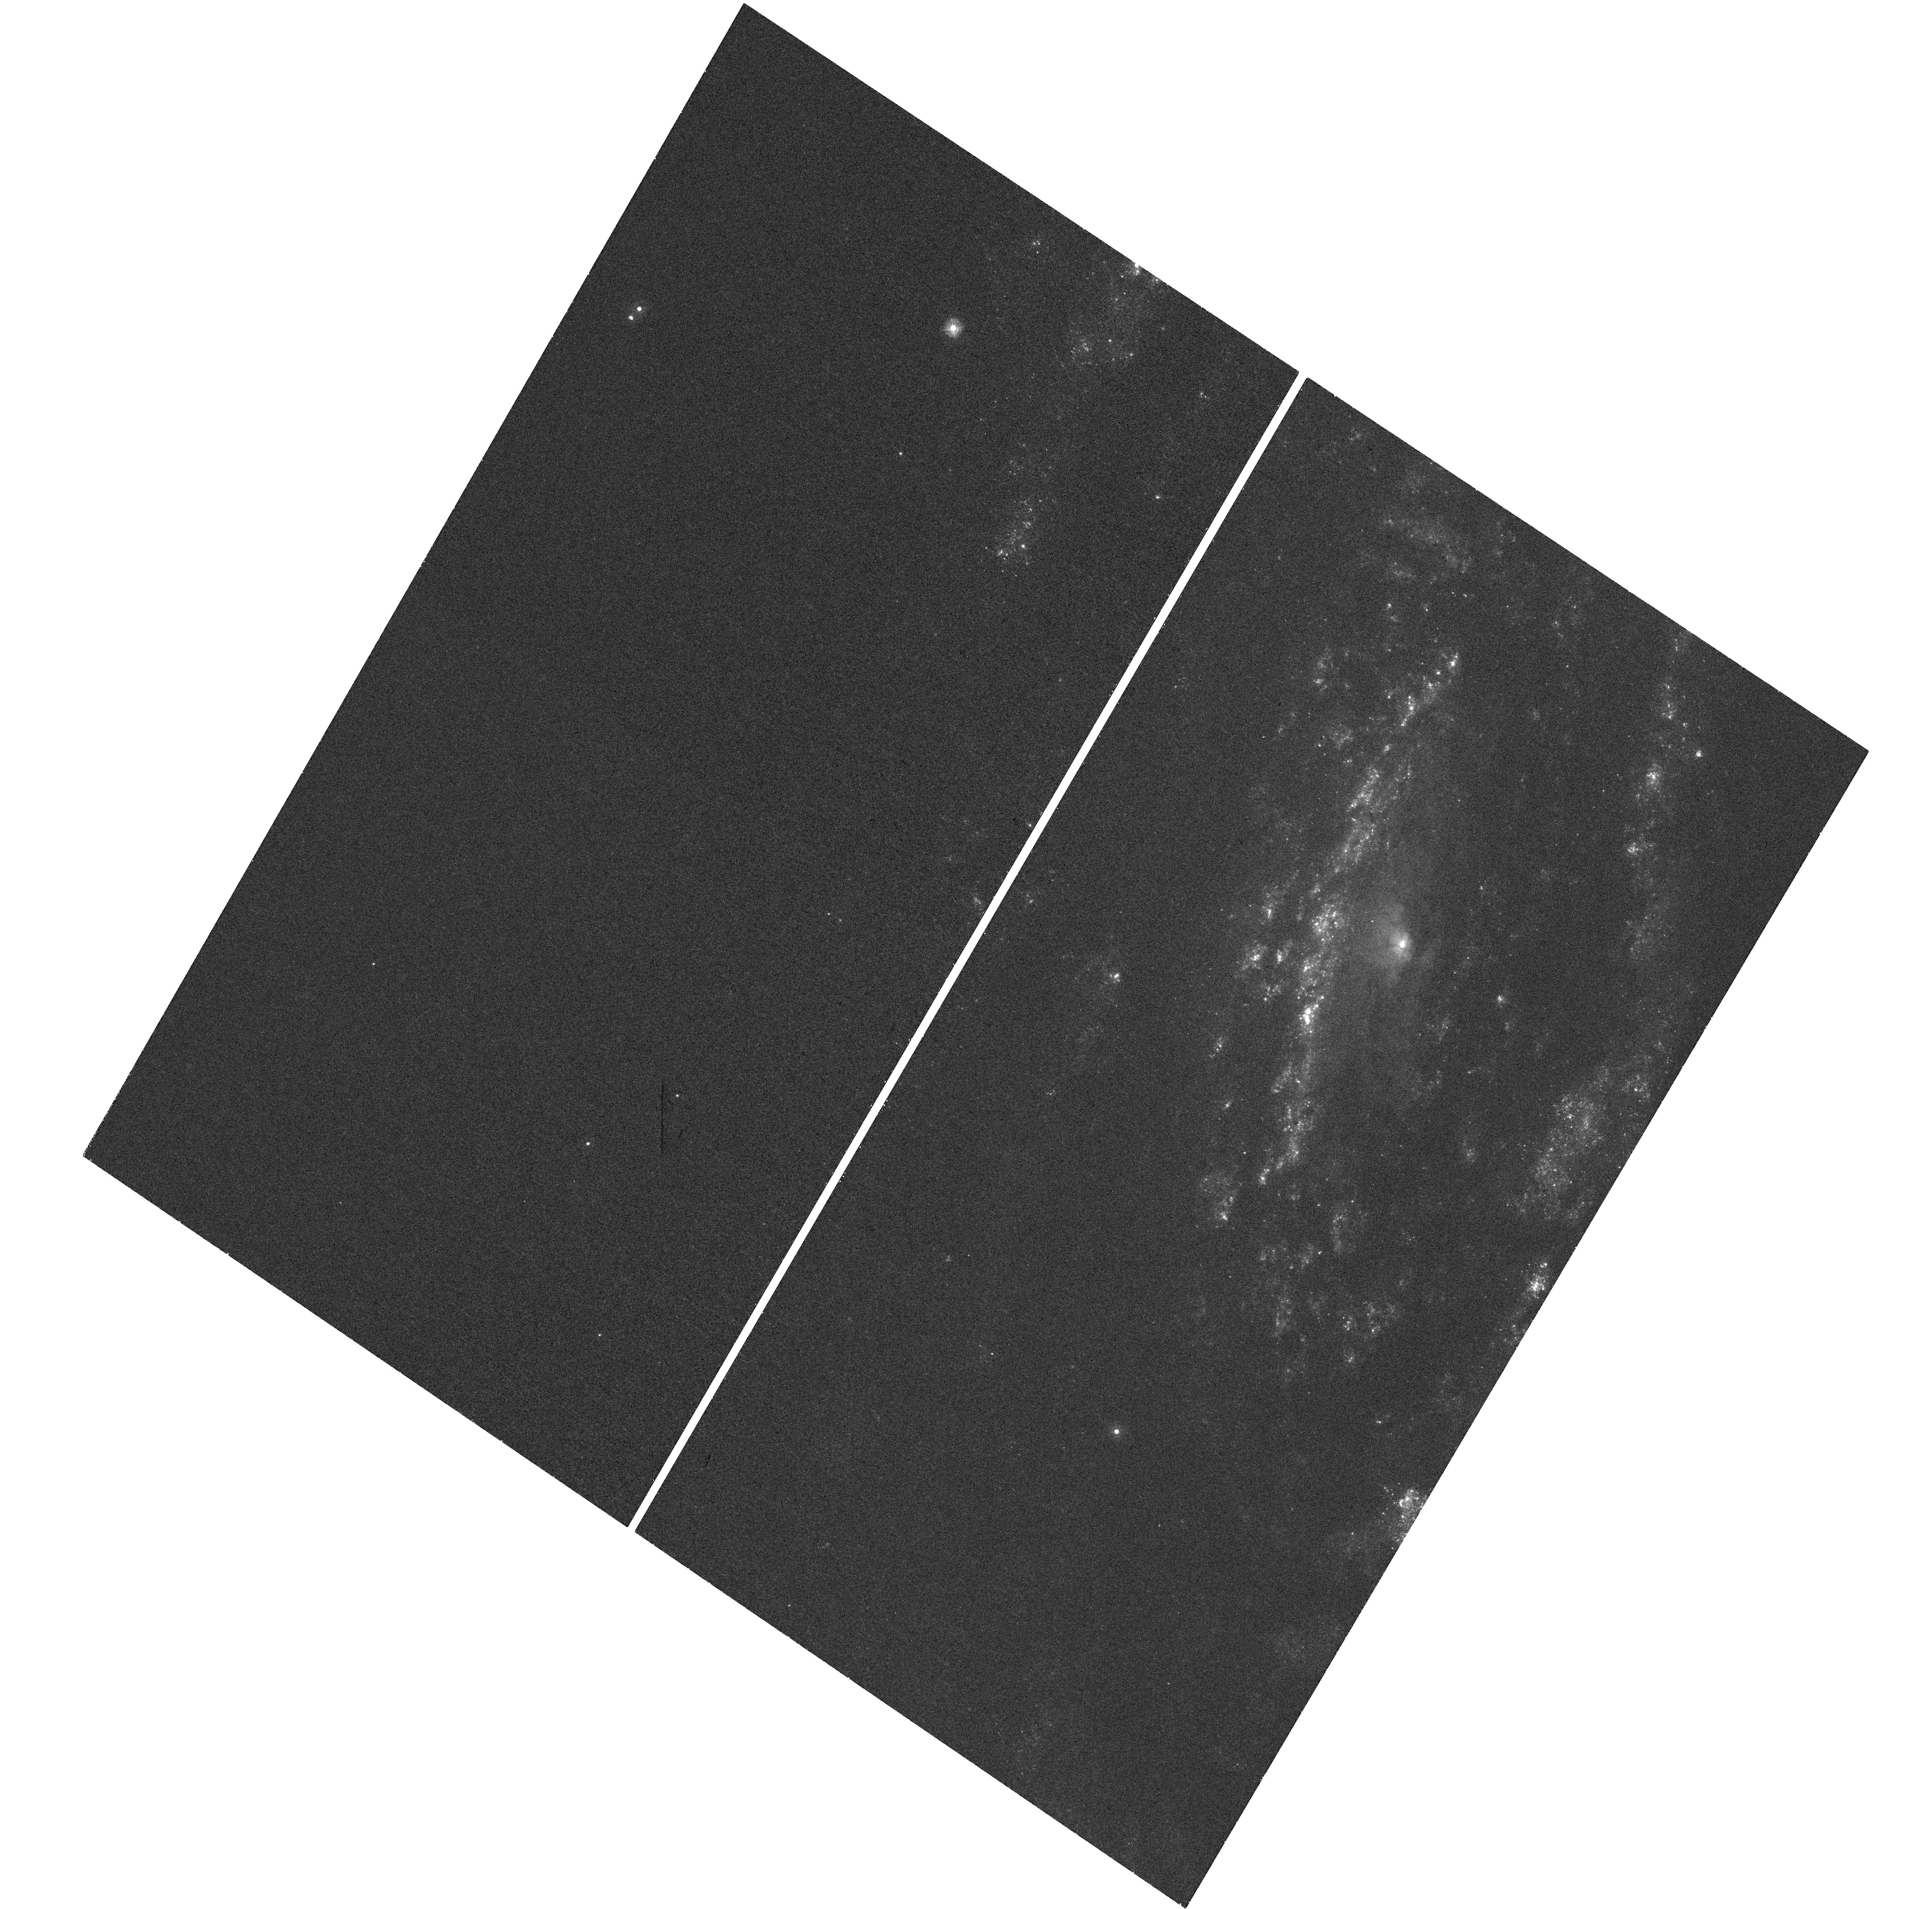
Target: SN2014C. Instrument: WFC3/UVIS. Filter: F275W. Exposure: 32 min. Observation ID: hst_14202_01_wfc3_uvis_f275w_icvc01

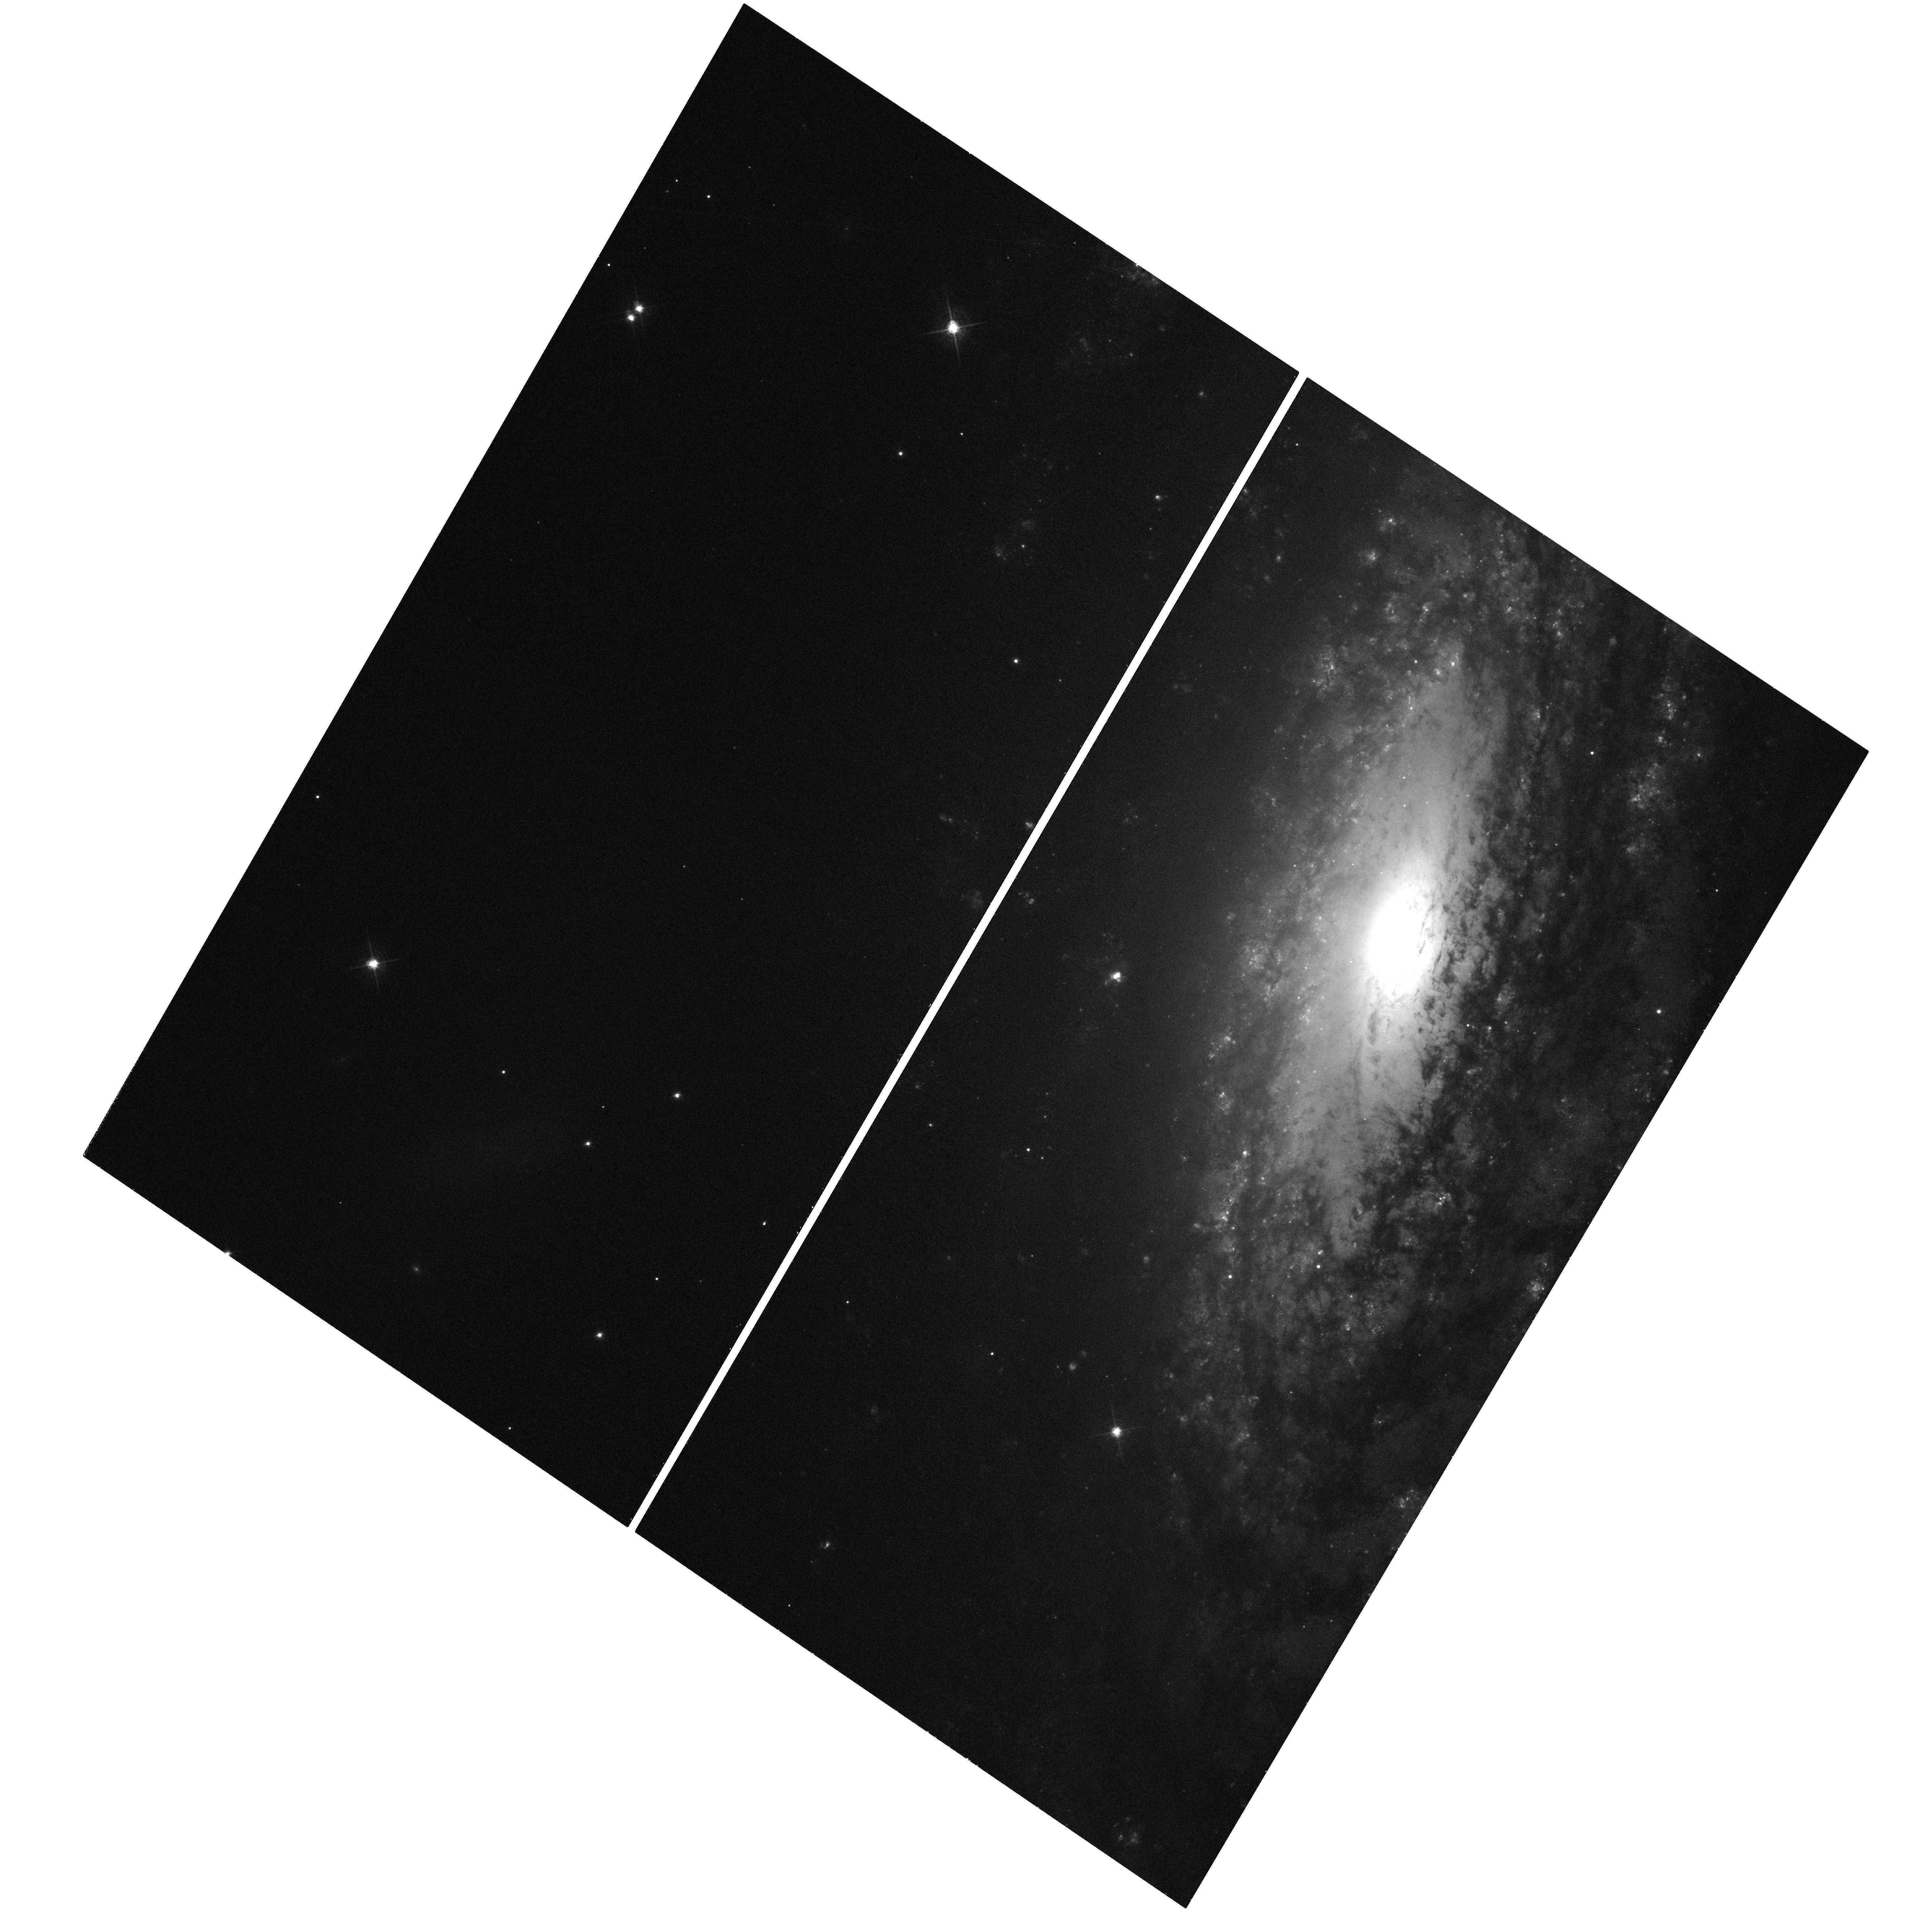
Target: SN2014C. Instrument: WFC3/UVIS. Filter: F657N. Exposure: 40 min. Observation ID: hst_14202_01_wfc3_uvis_f657n_icvc01

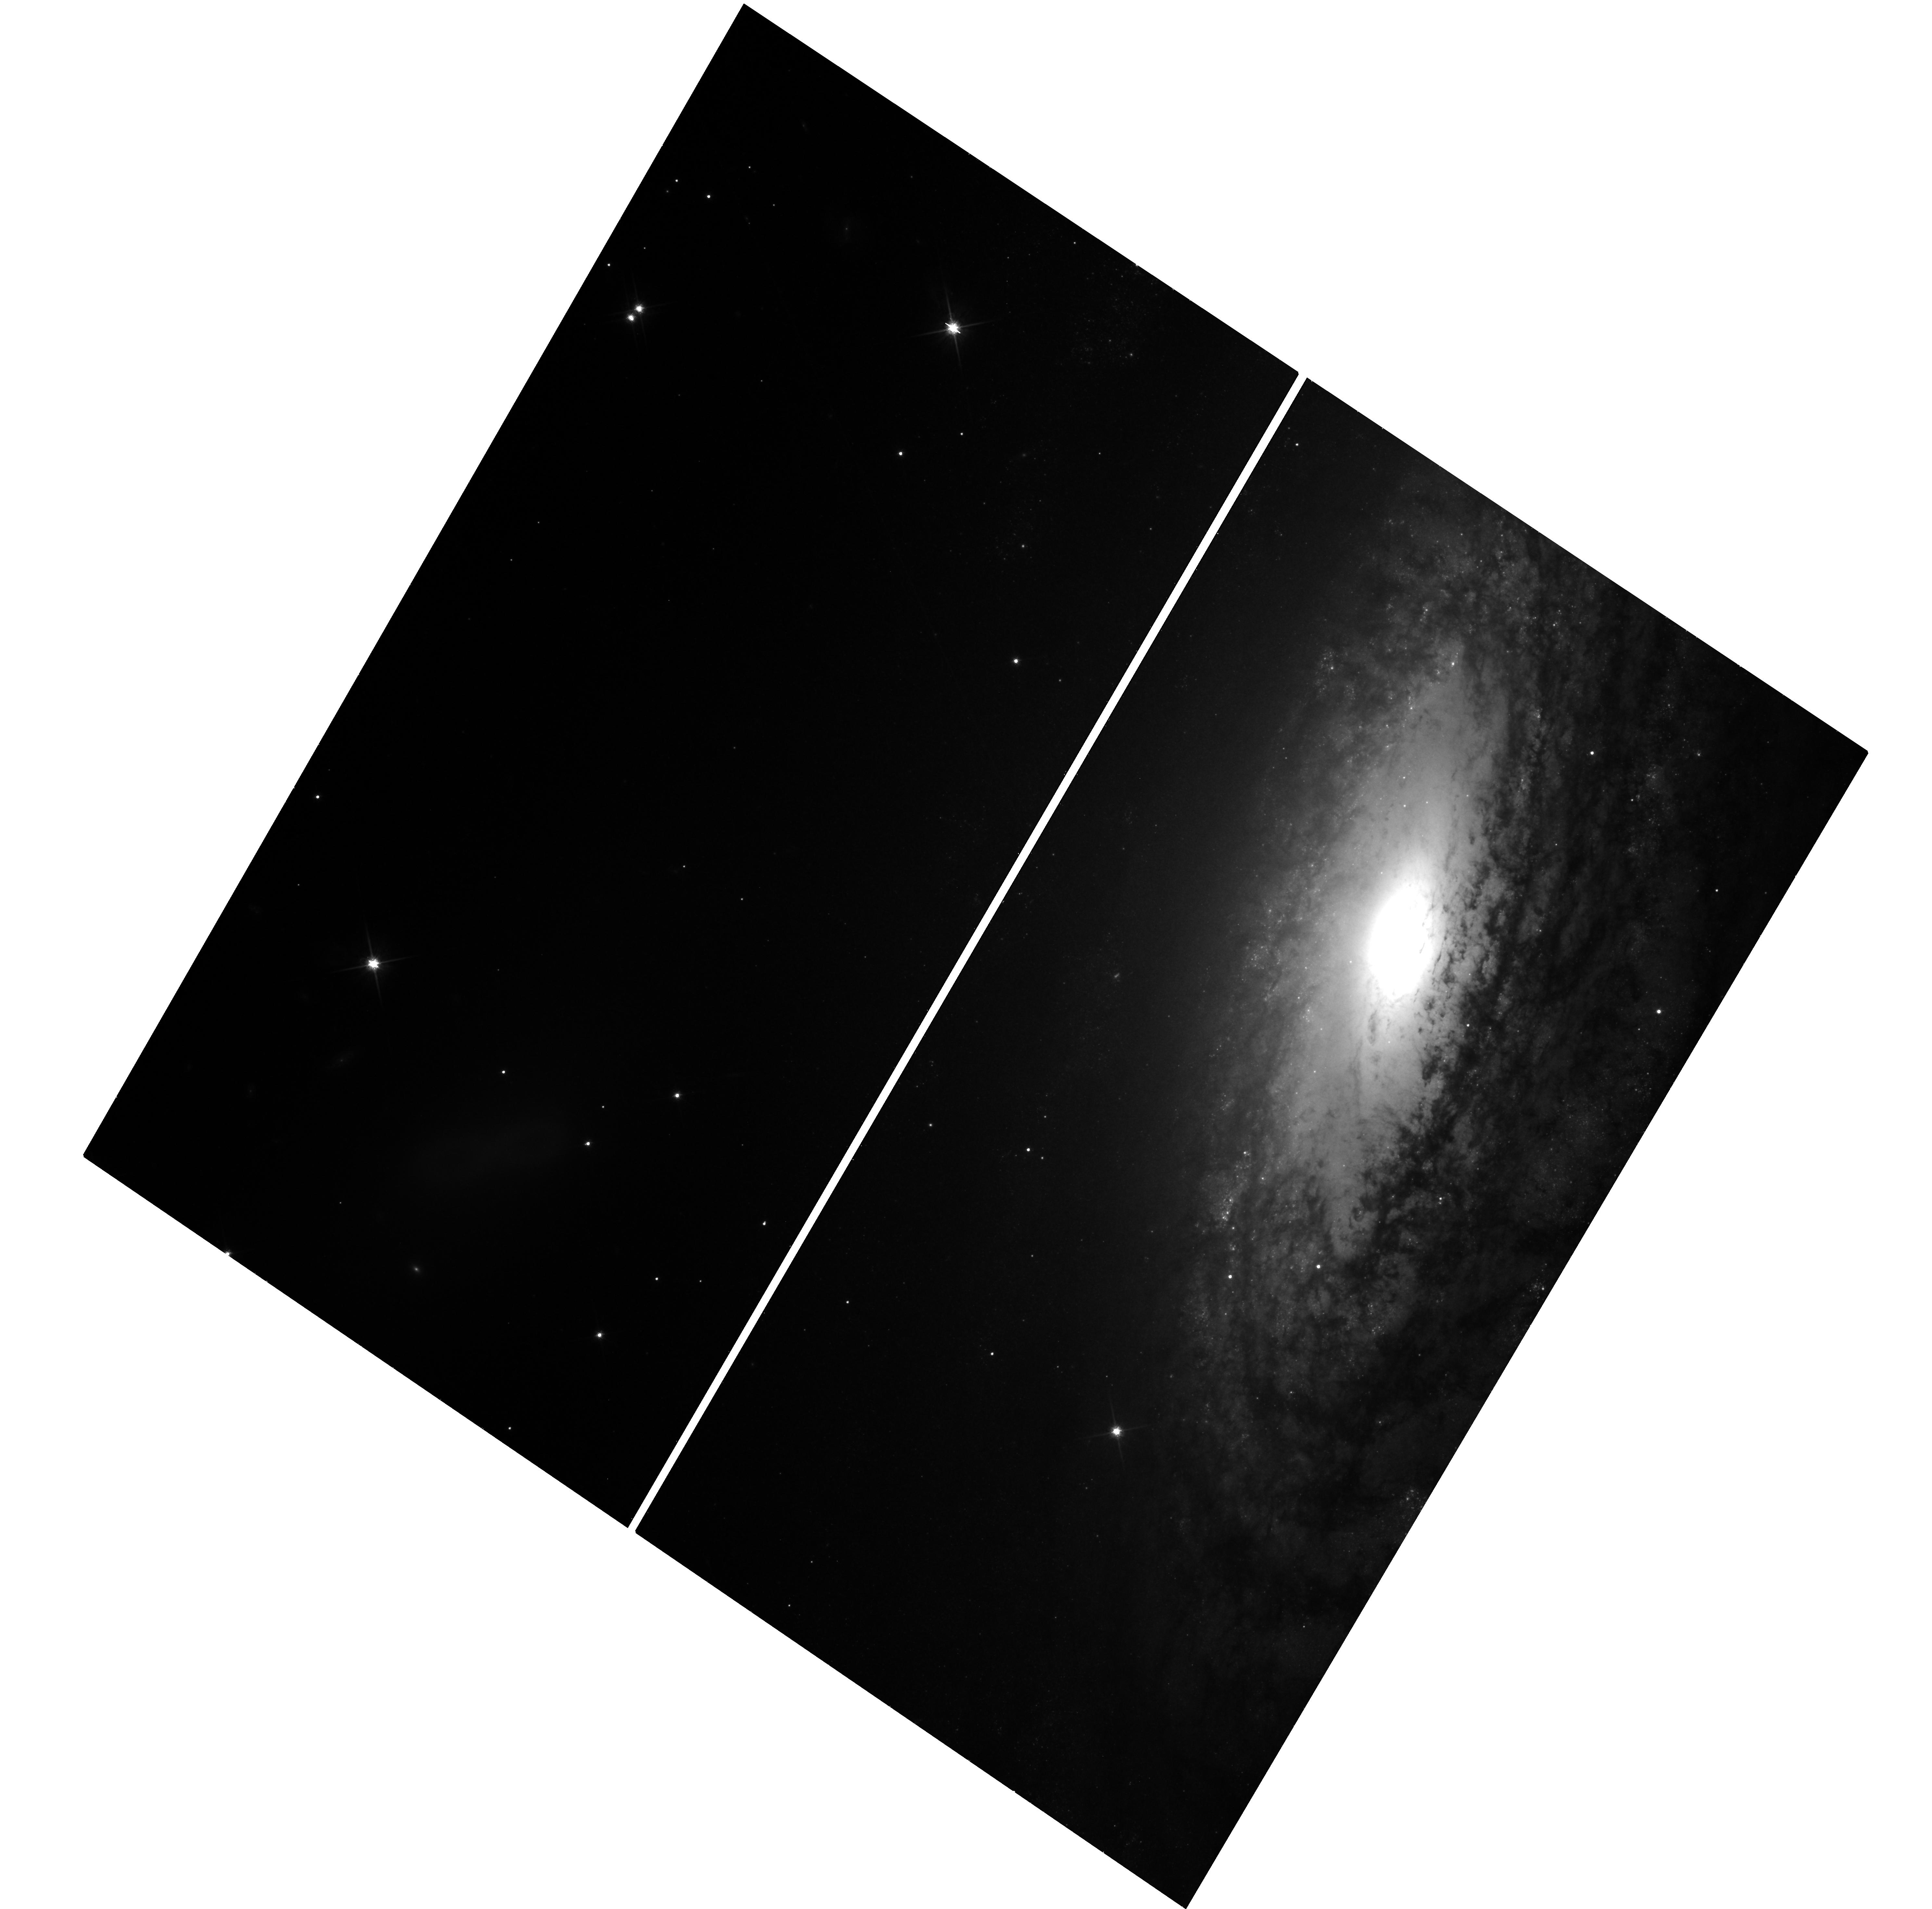
Target: SN2014C. Instrument: WFC3/UVIS. Filter: F814W. Exposure: 22 min. Observation ID: hst_14202_01_wfc3_uvis_f814w_icvc01

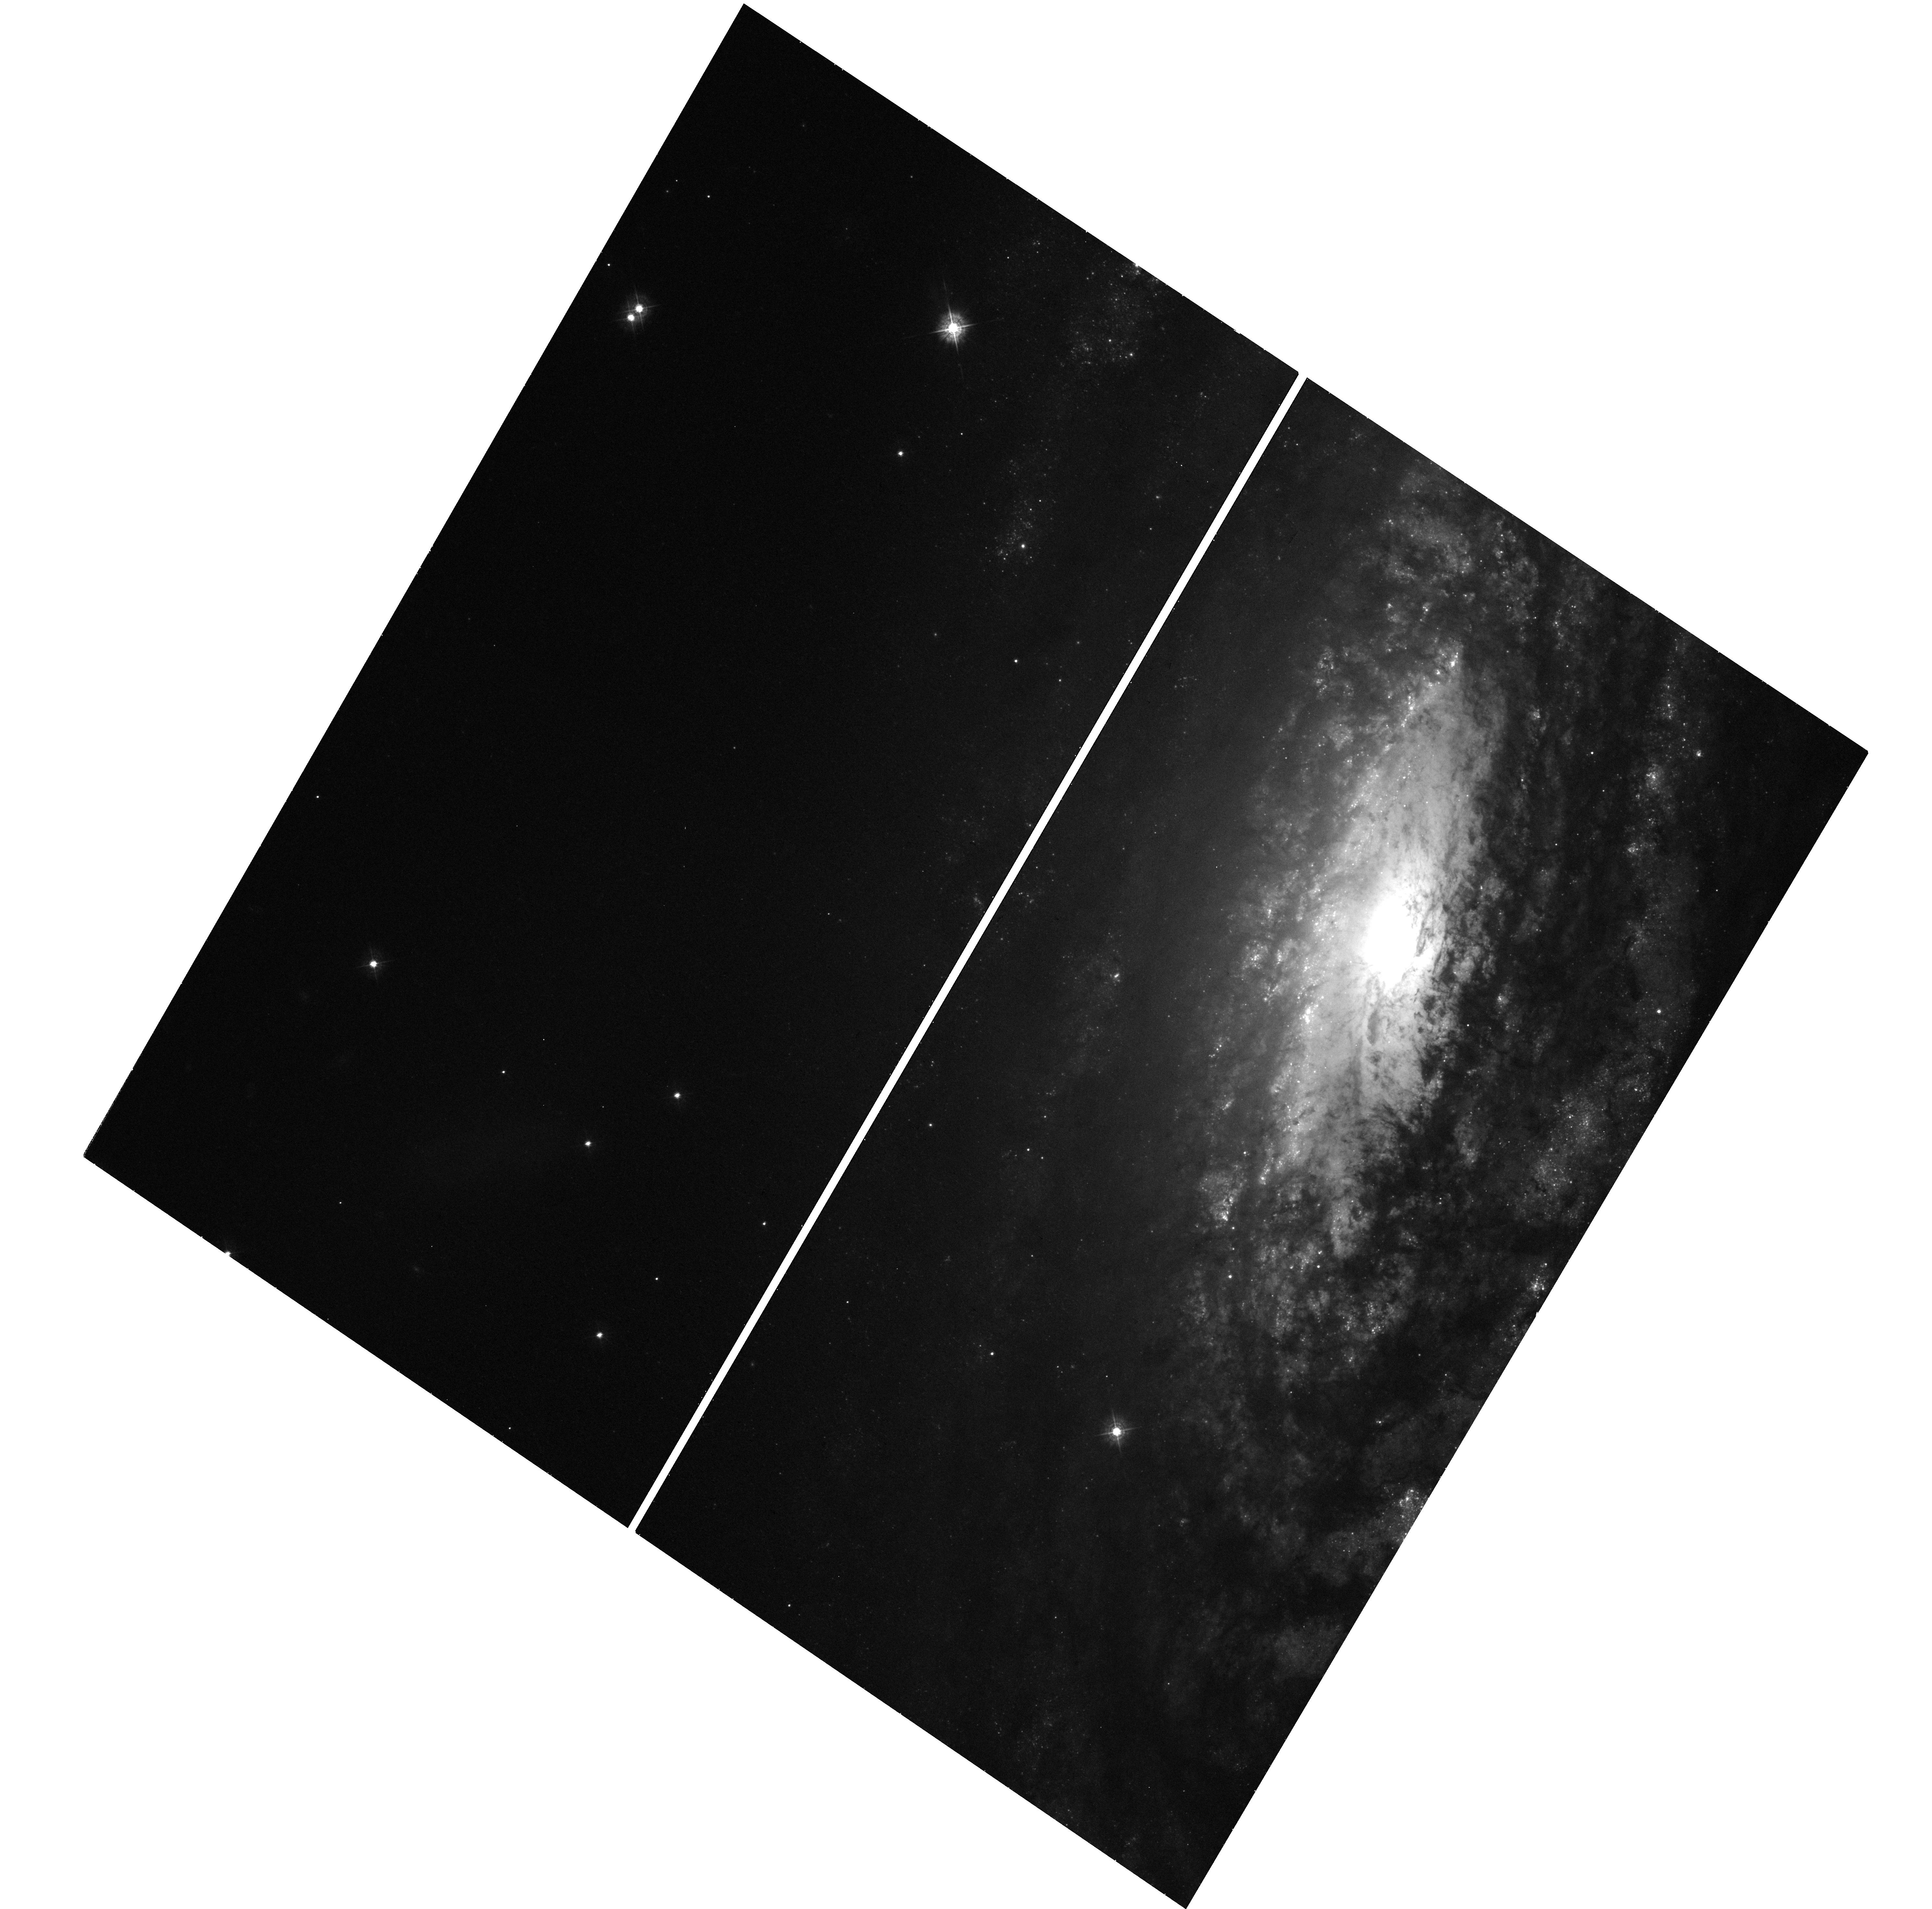
Target: SN2014C. Instrument: WFC3/UVIS. Filter: F438W. Exposure: 23 min. Observation ID: hst_14202_01_wfc3_uvis_f438w_icvc01

The Unprecedented Supernova Metamorphosis of SN 2014C (PI: Milisavljevic, Dan)

Recent observations of major eruptions preluding supernova explosions within one year of core collapse have challenged long held notions of stellar evolution. These events are not easily explained by our current understanding of the physical mechanisms that drive mass loss in evolved massive stars, and the disconnect between theory and observation presents a real problem for many fields of research that depend on the predictions of stellar evolution models. Our group has been leading an extensive X-ray-through-radio monitoring campaign of a unique supernova metamorphosis -- SN 2014C -- that extends the poorly understood timescale between intensified mass loss and core collapse. A crucial component of our multi-wavelength investigation is UV spectroscopy and high-resolution UV/optical imaging, which only HST can deliver. The combined data set will enable a global understanding of the SN explosion and its delayed interaction with surrounding circumstellar material, as well as a detailed examination of the mass loss and evolutionary transitions a massive star may undergo in its final stages approaching core collapse.